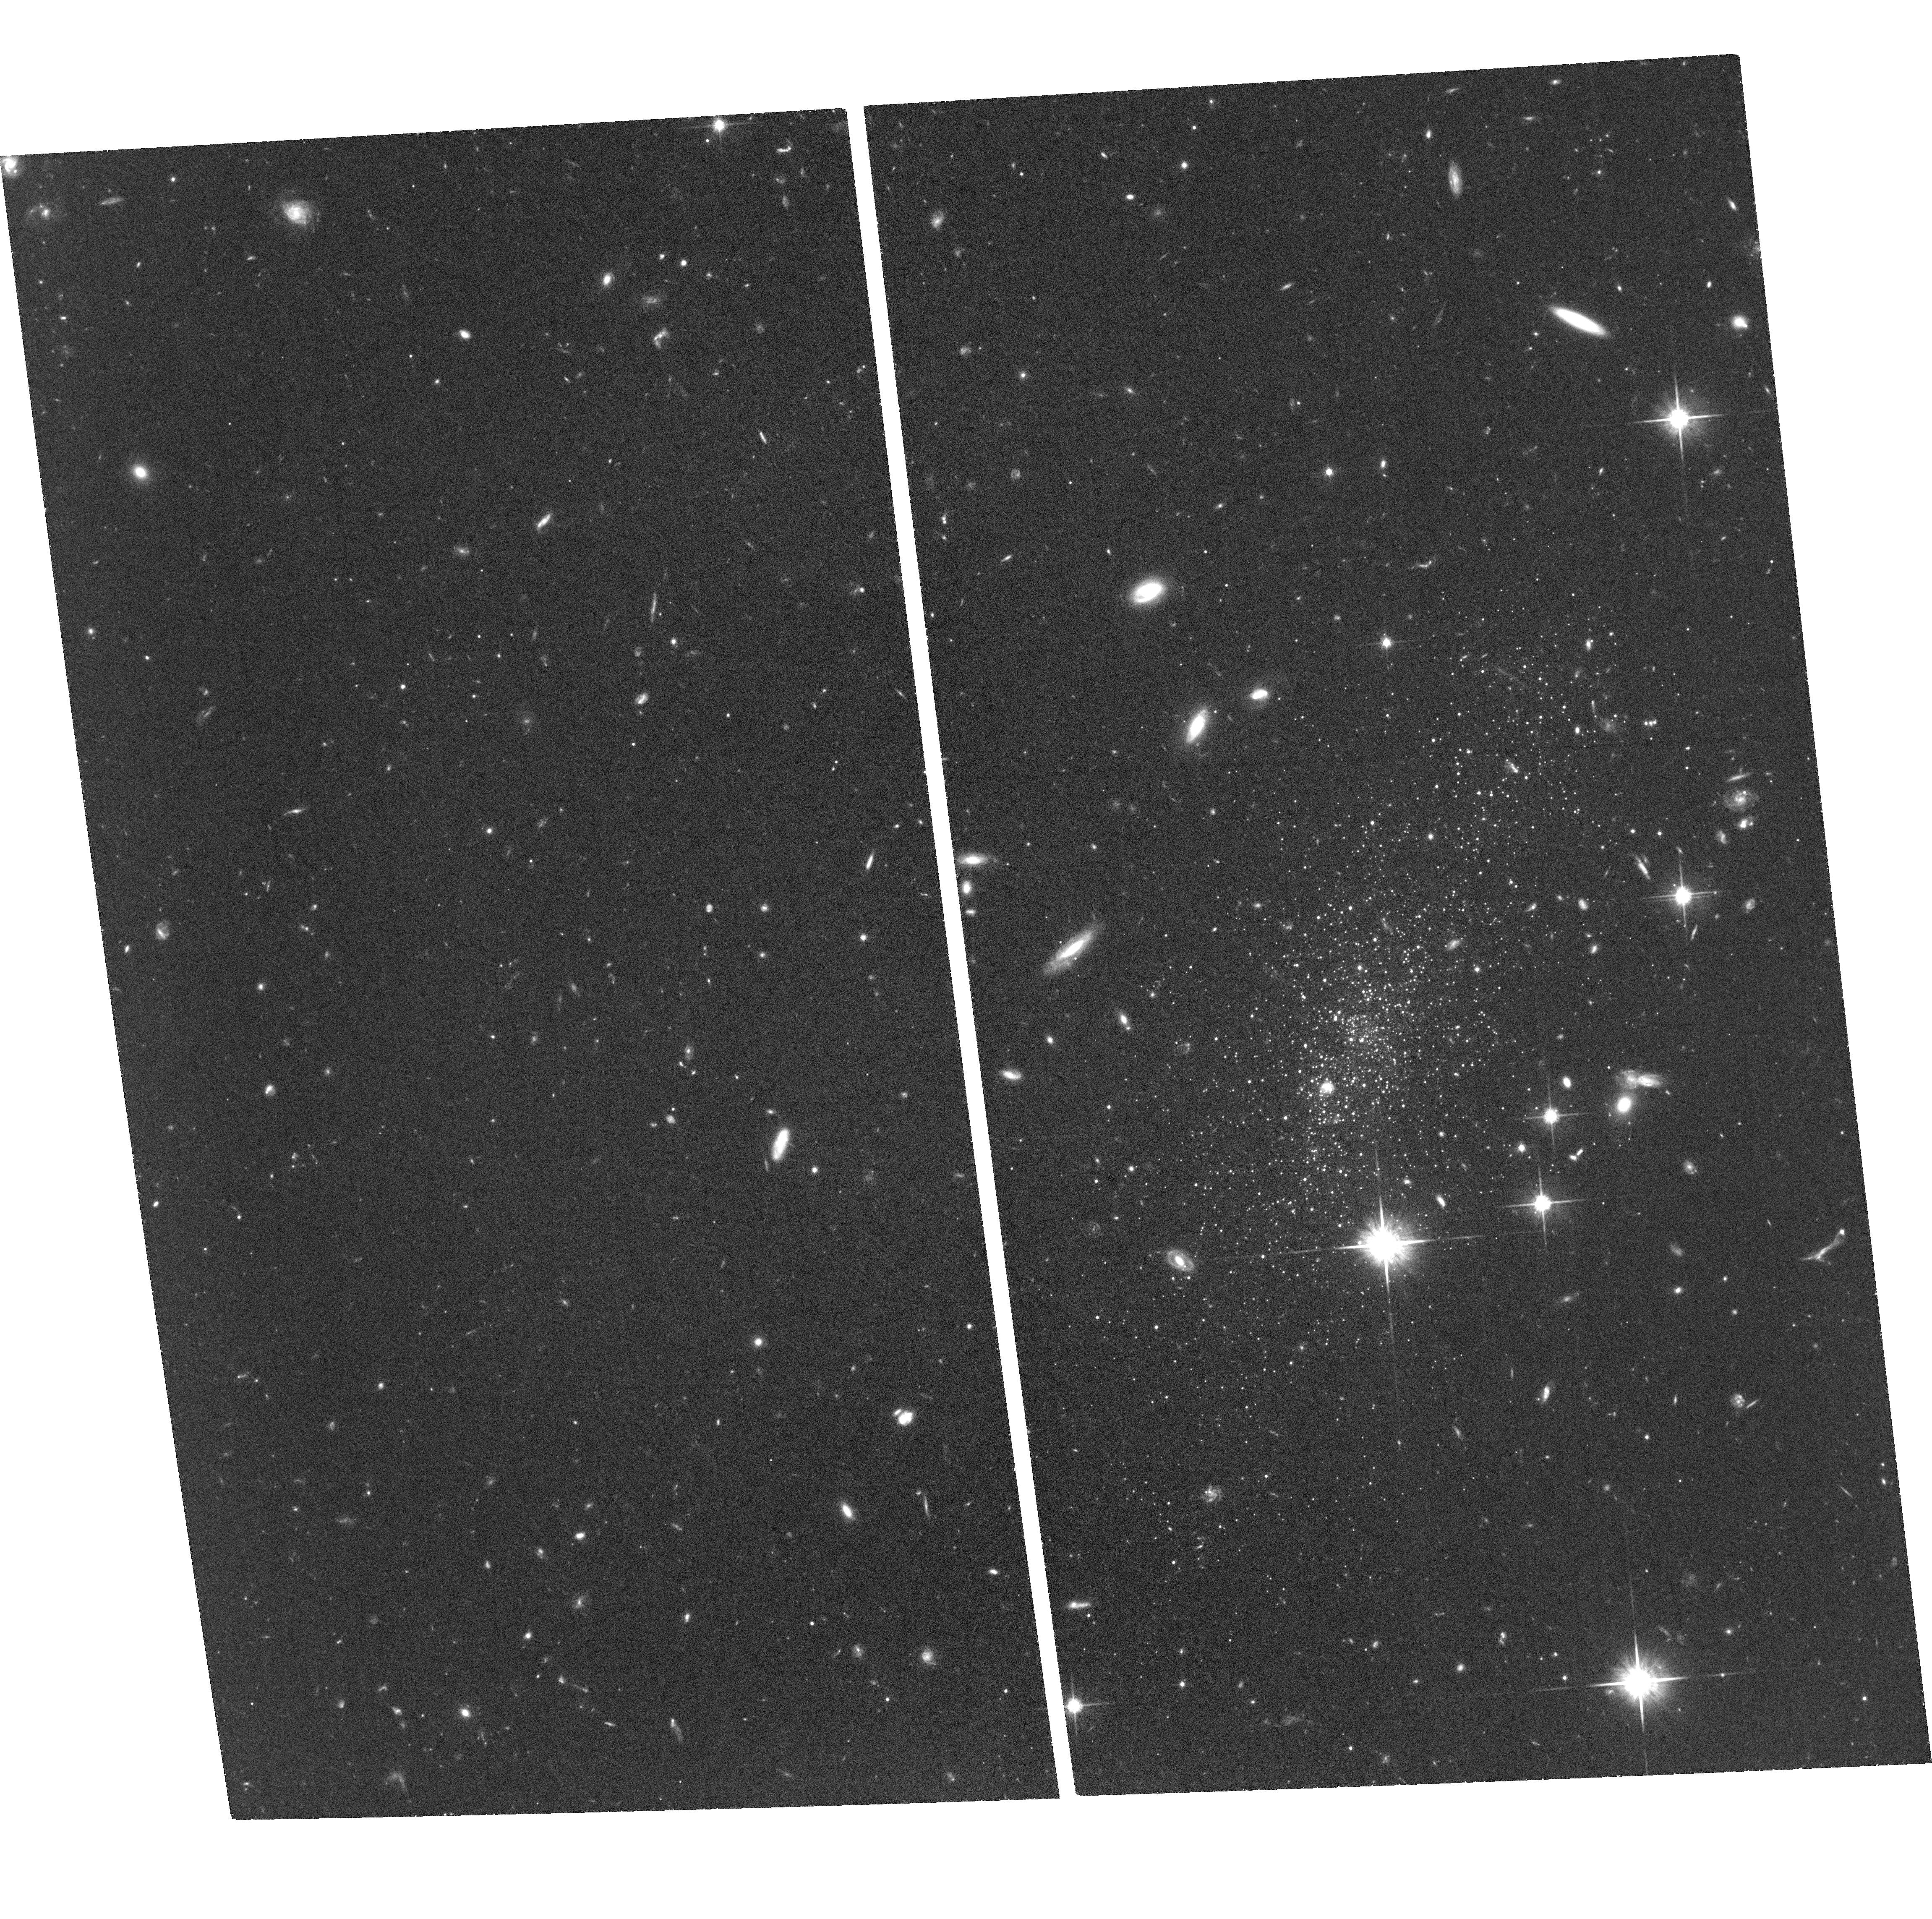
Target: LEO-P
Instrument: ACS/WFC
Filter: F814W
Exposure: 2 h
Observation ID: hst_17501_03_acs_wfc_f814w_jf7l03

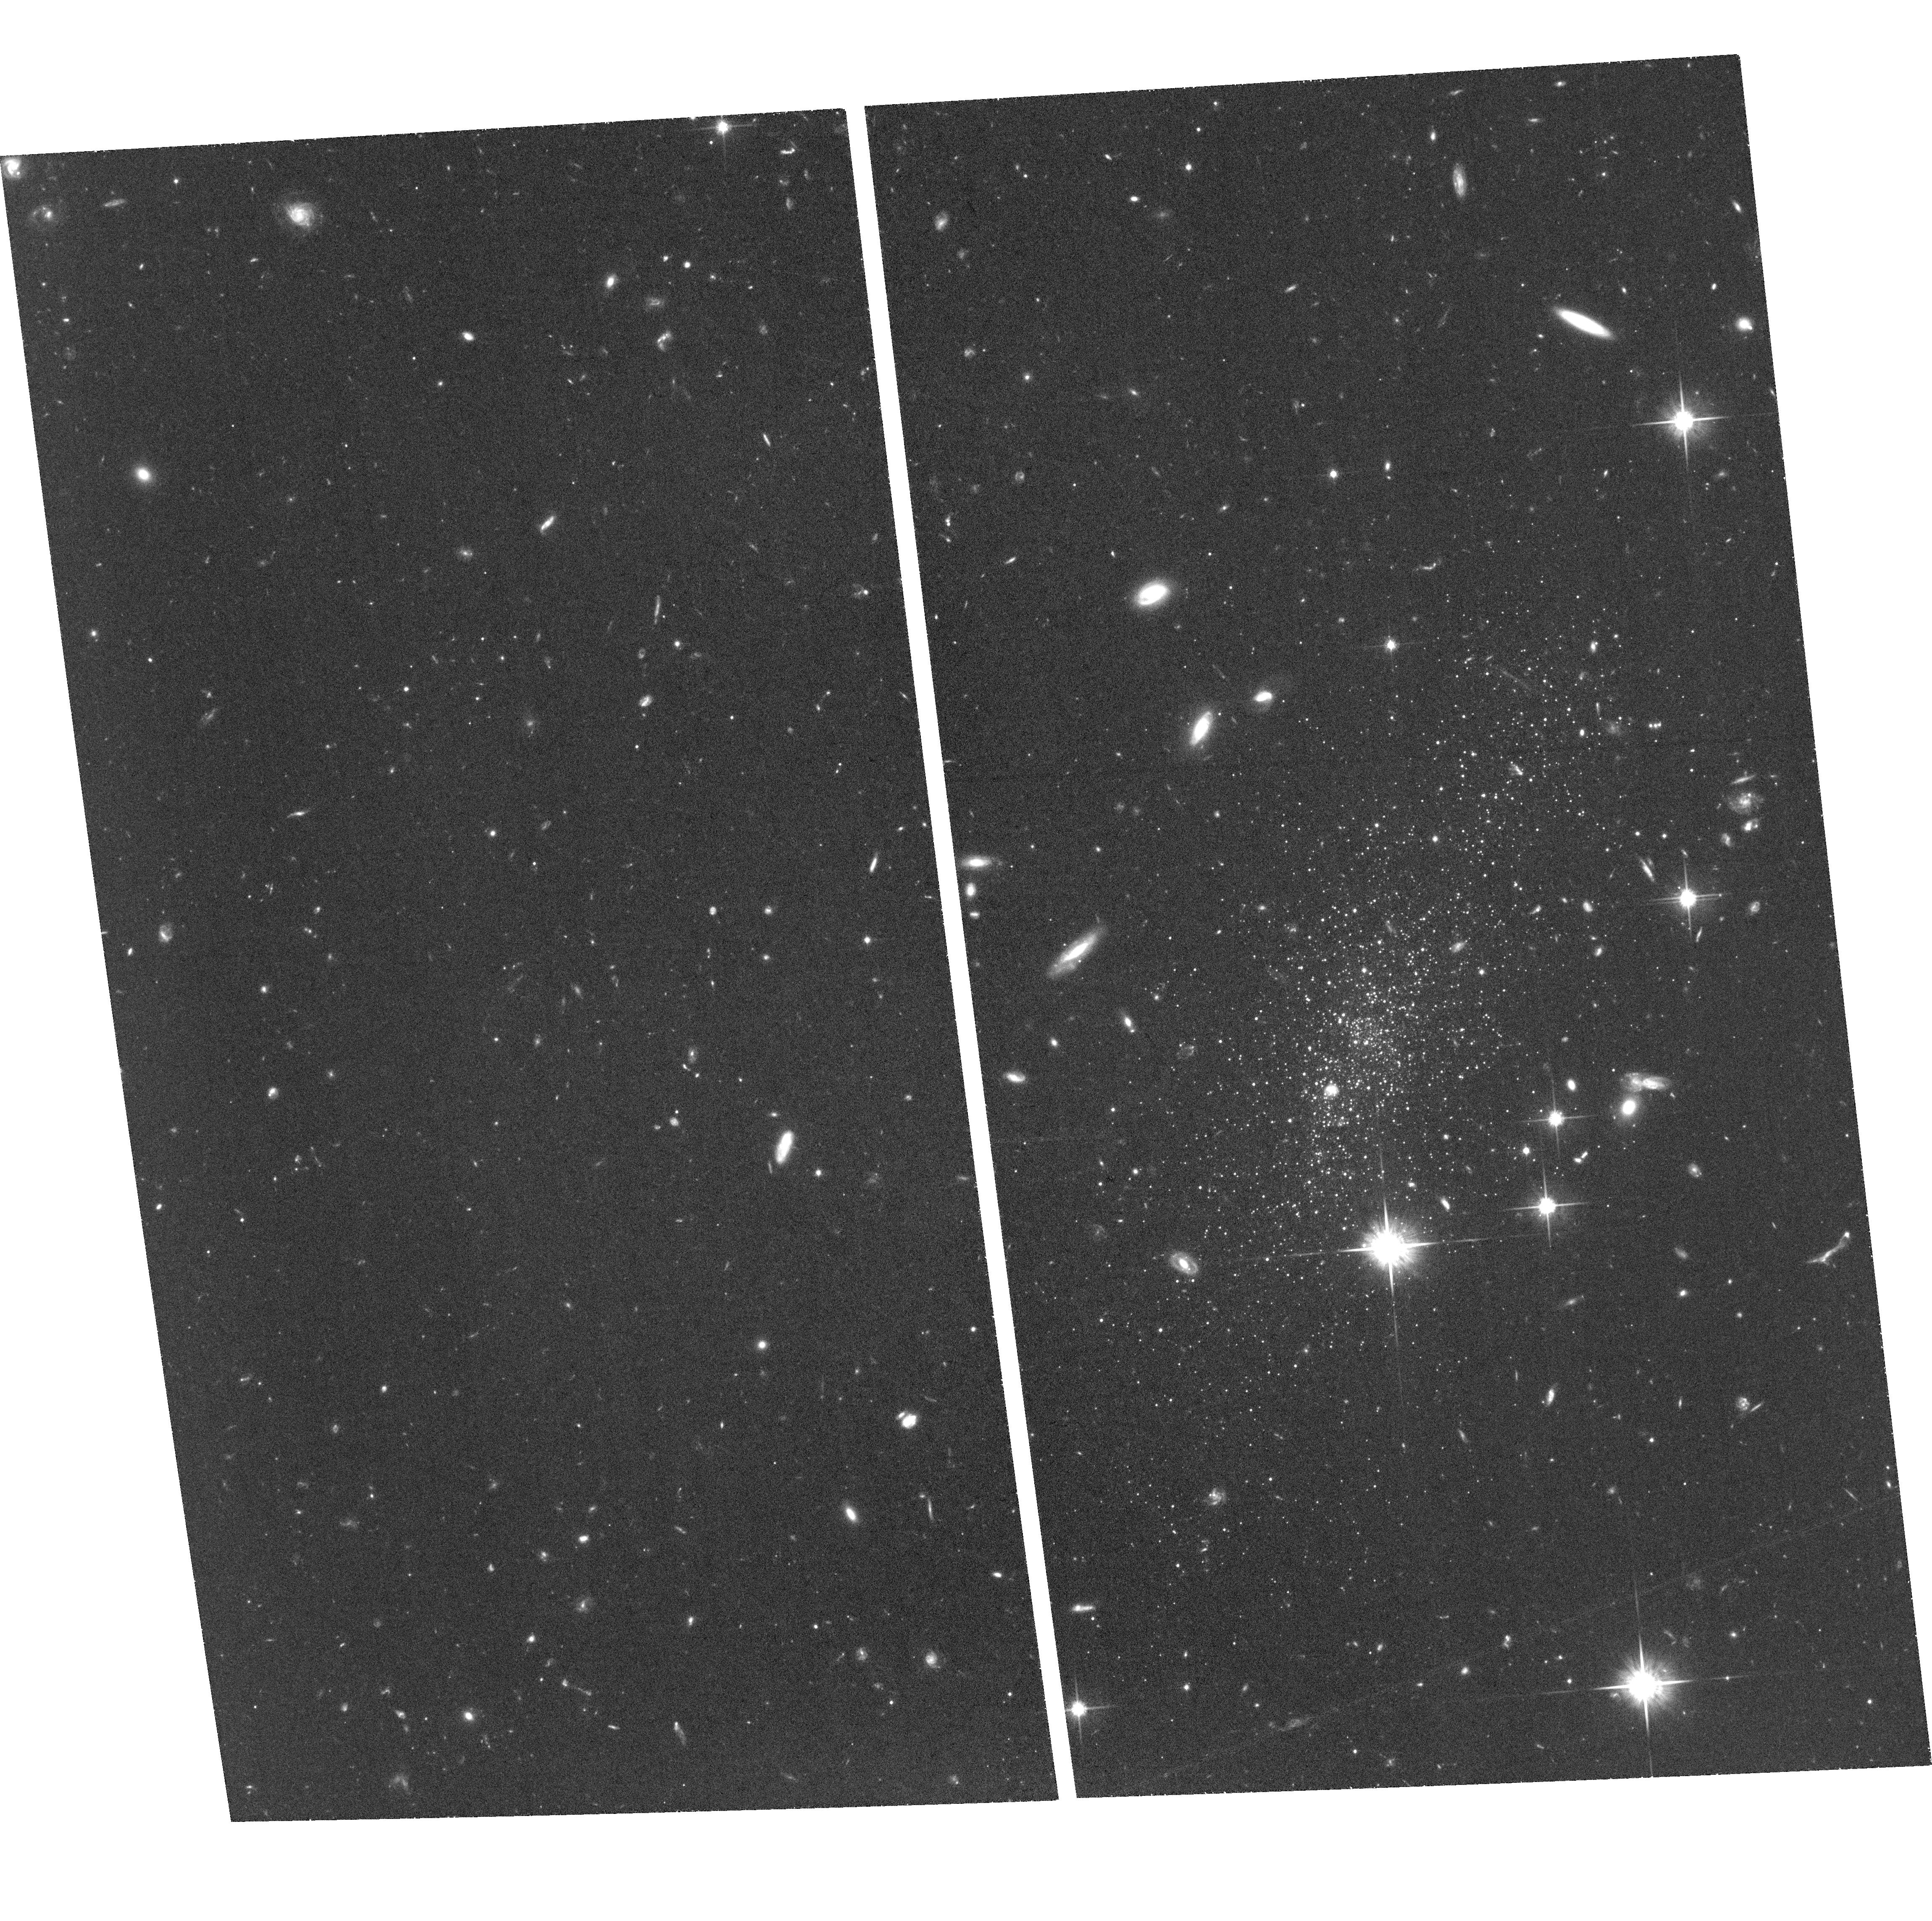
Target: LEO-P
Instrument: ACS/WFC
Filter: F814W
Exposure: 1.7 h
Observation ID: hst_17501_01_acs_wfc_f814w_jf7l01

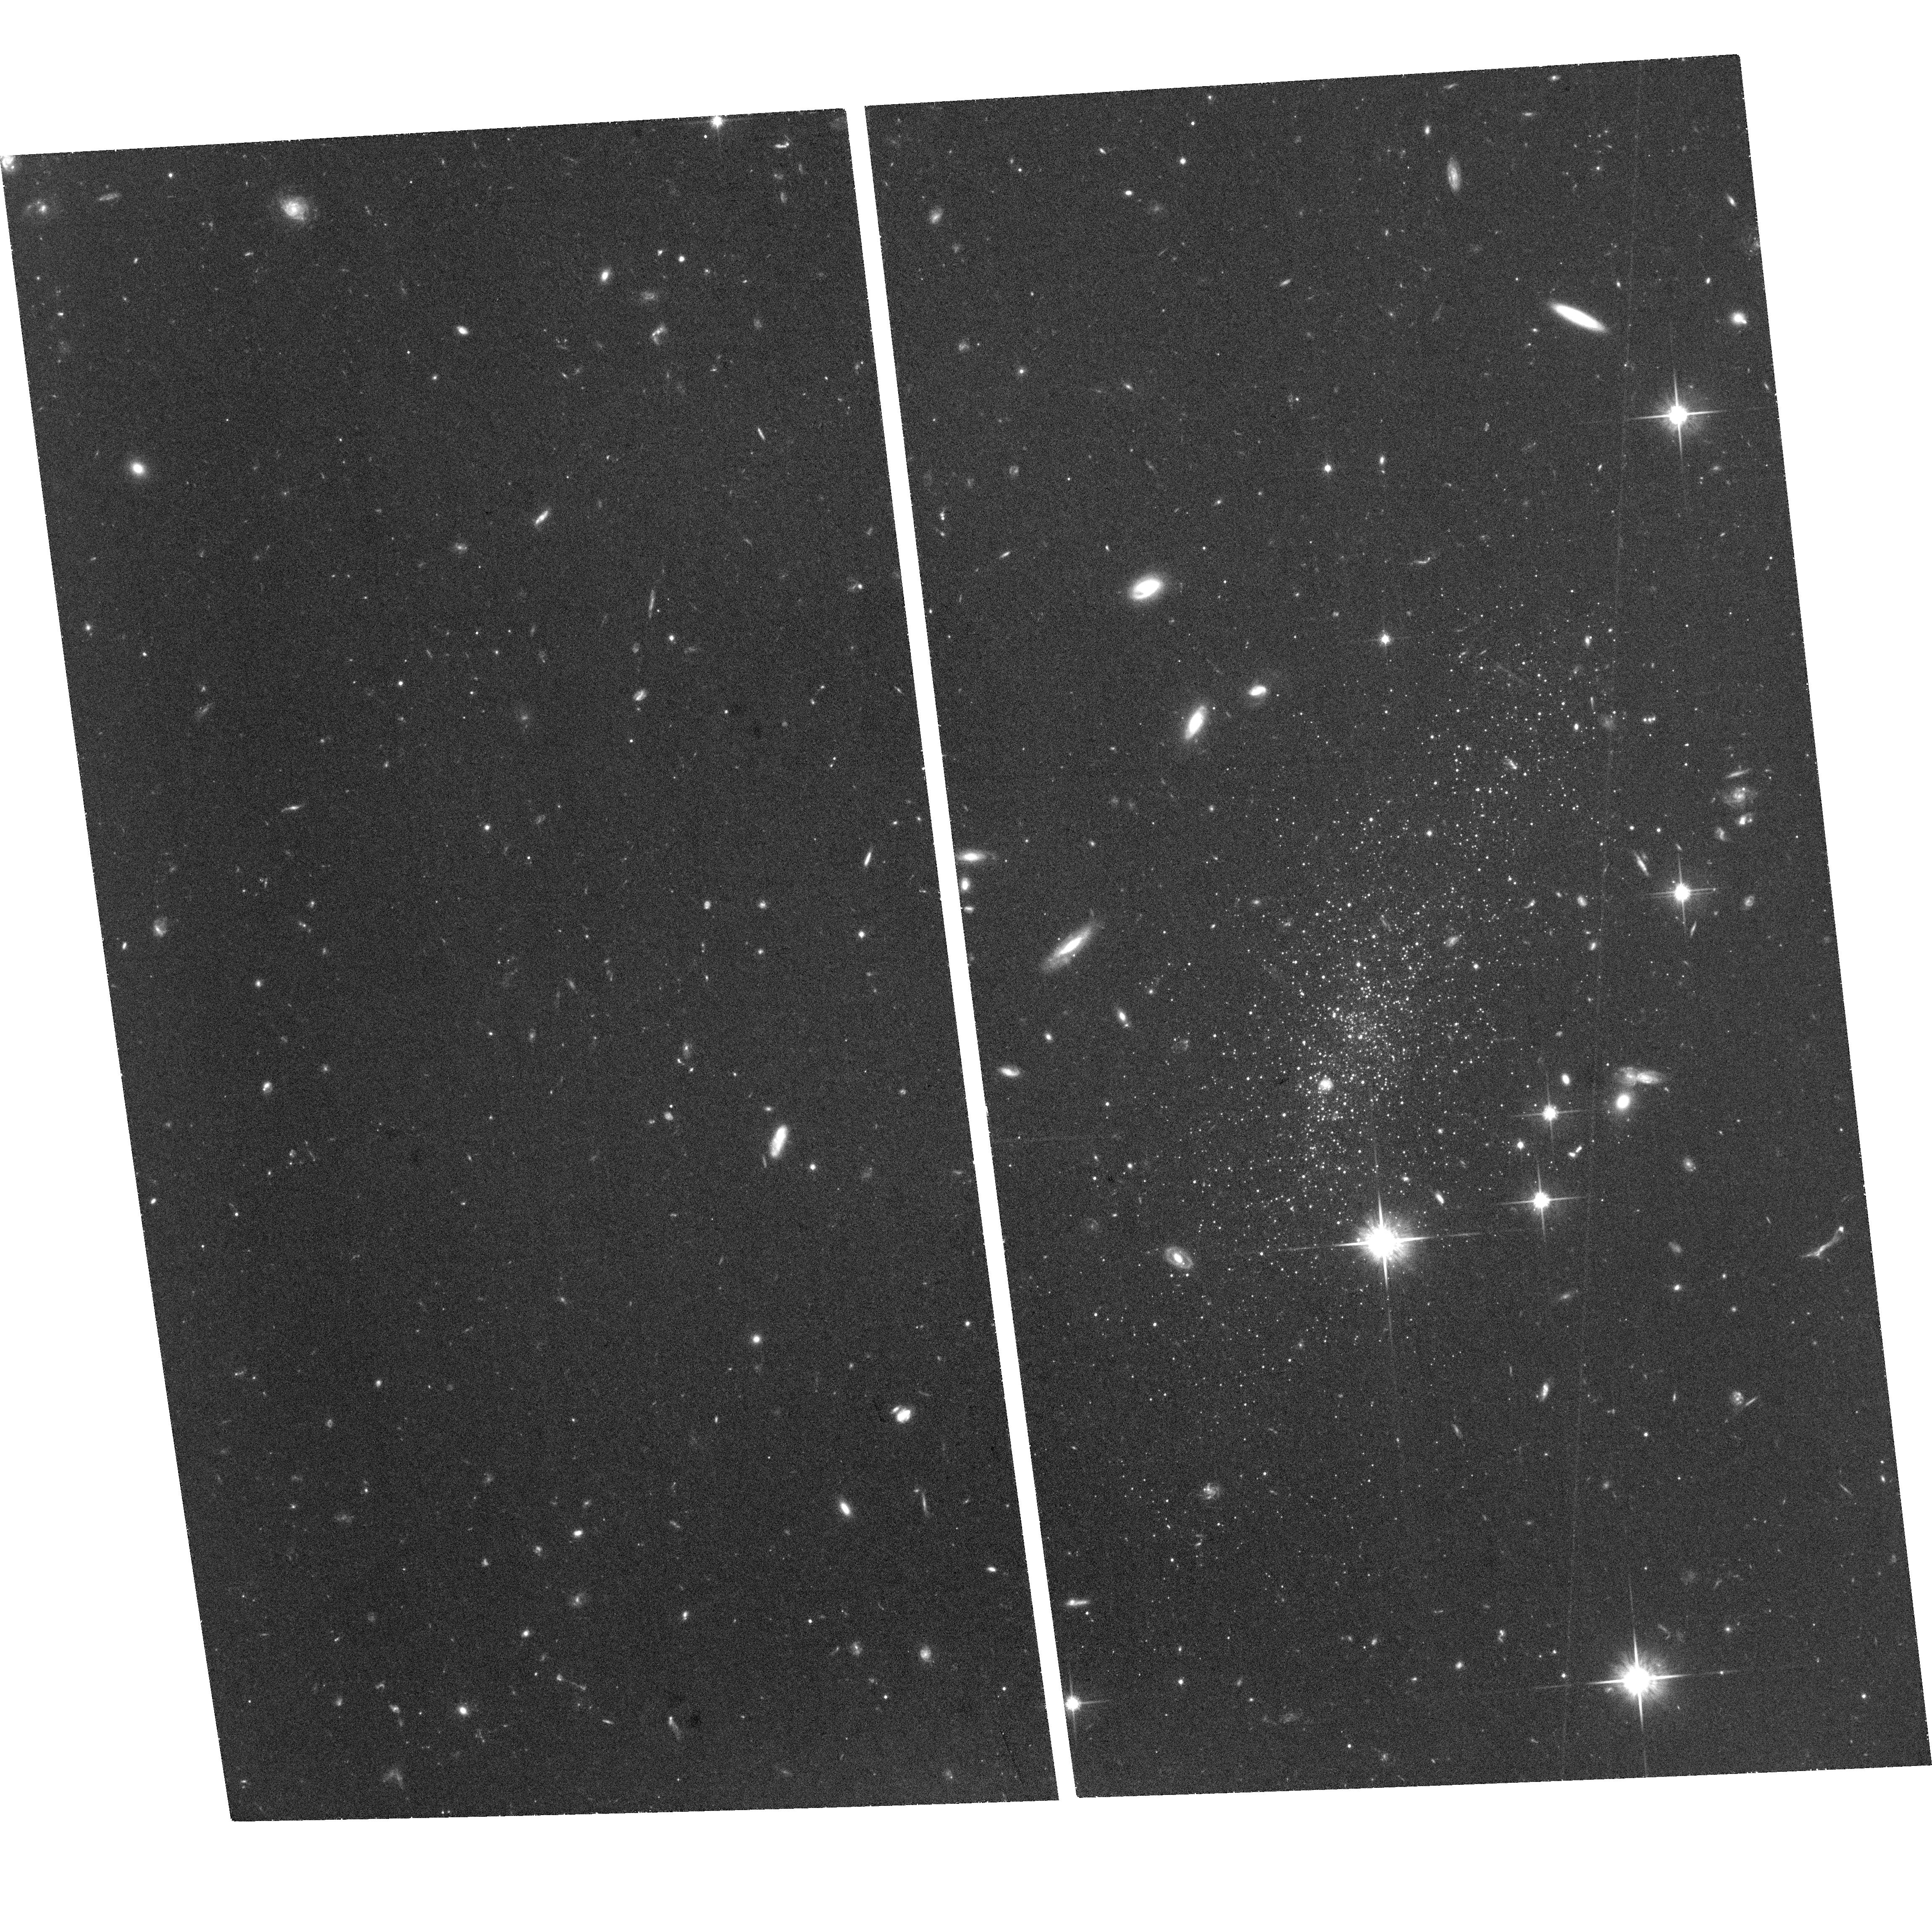
Target: LEO-P
Instrument: ACS/WFC
Filter: F814W
Exposure: 1.3 h
Observation ID: hst_17501_06_acs_wfc_f814w_jf7l06

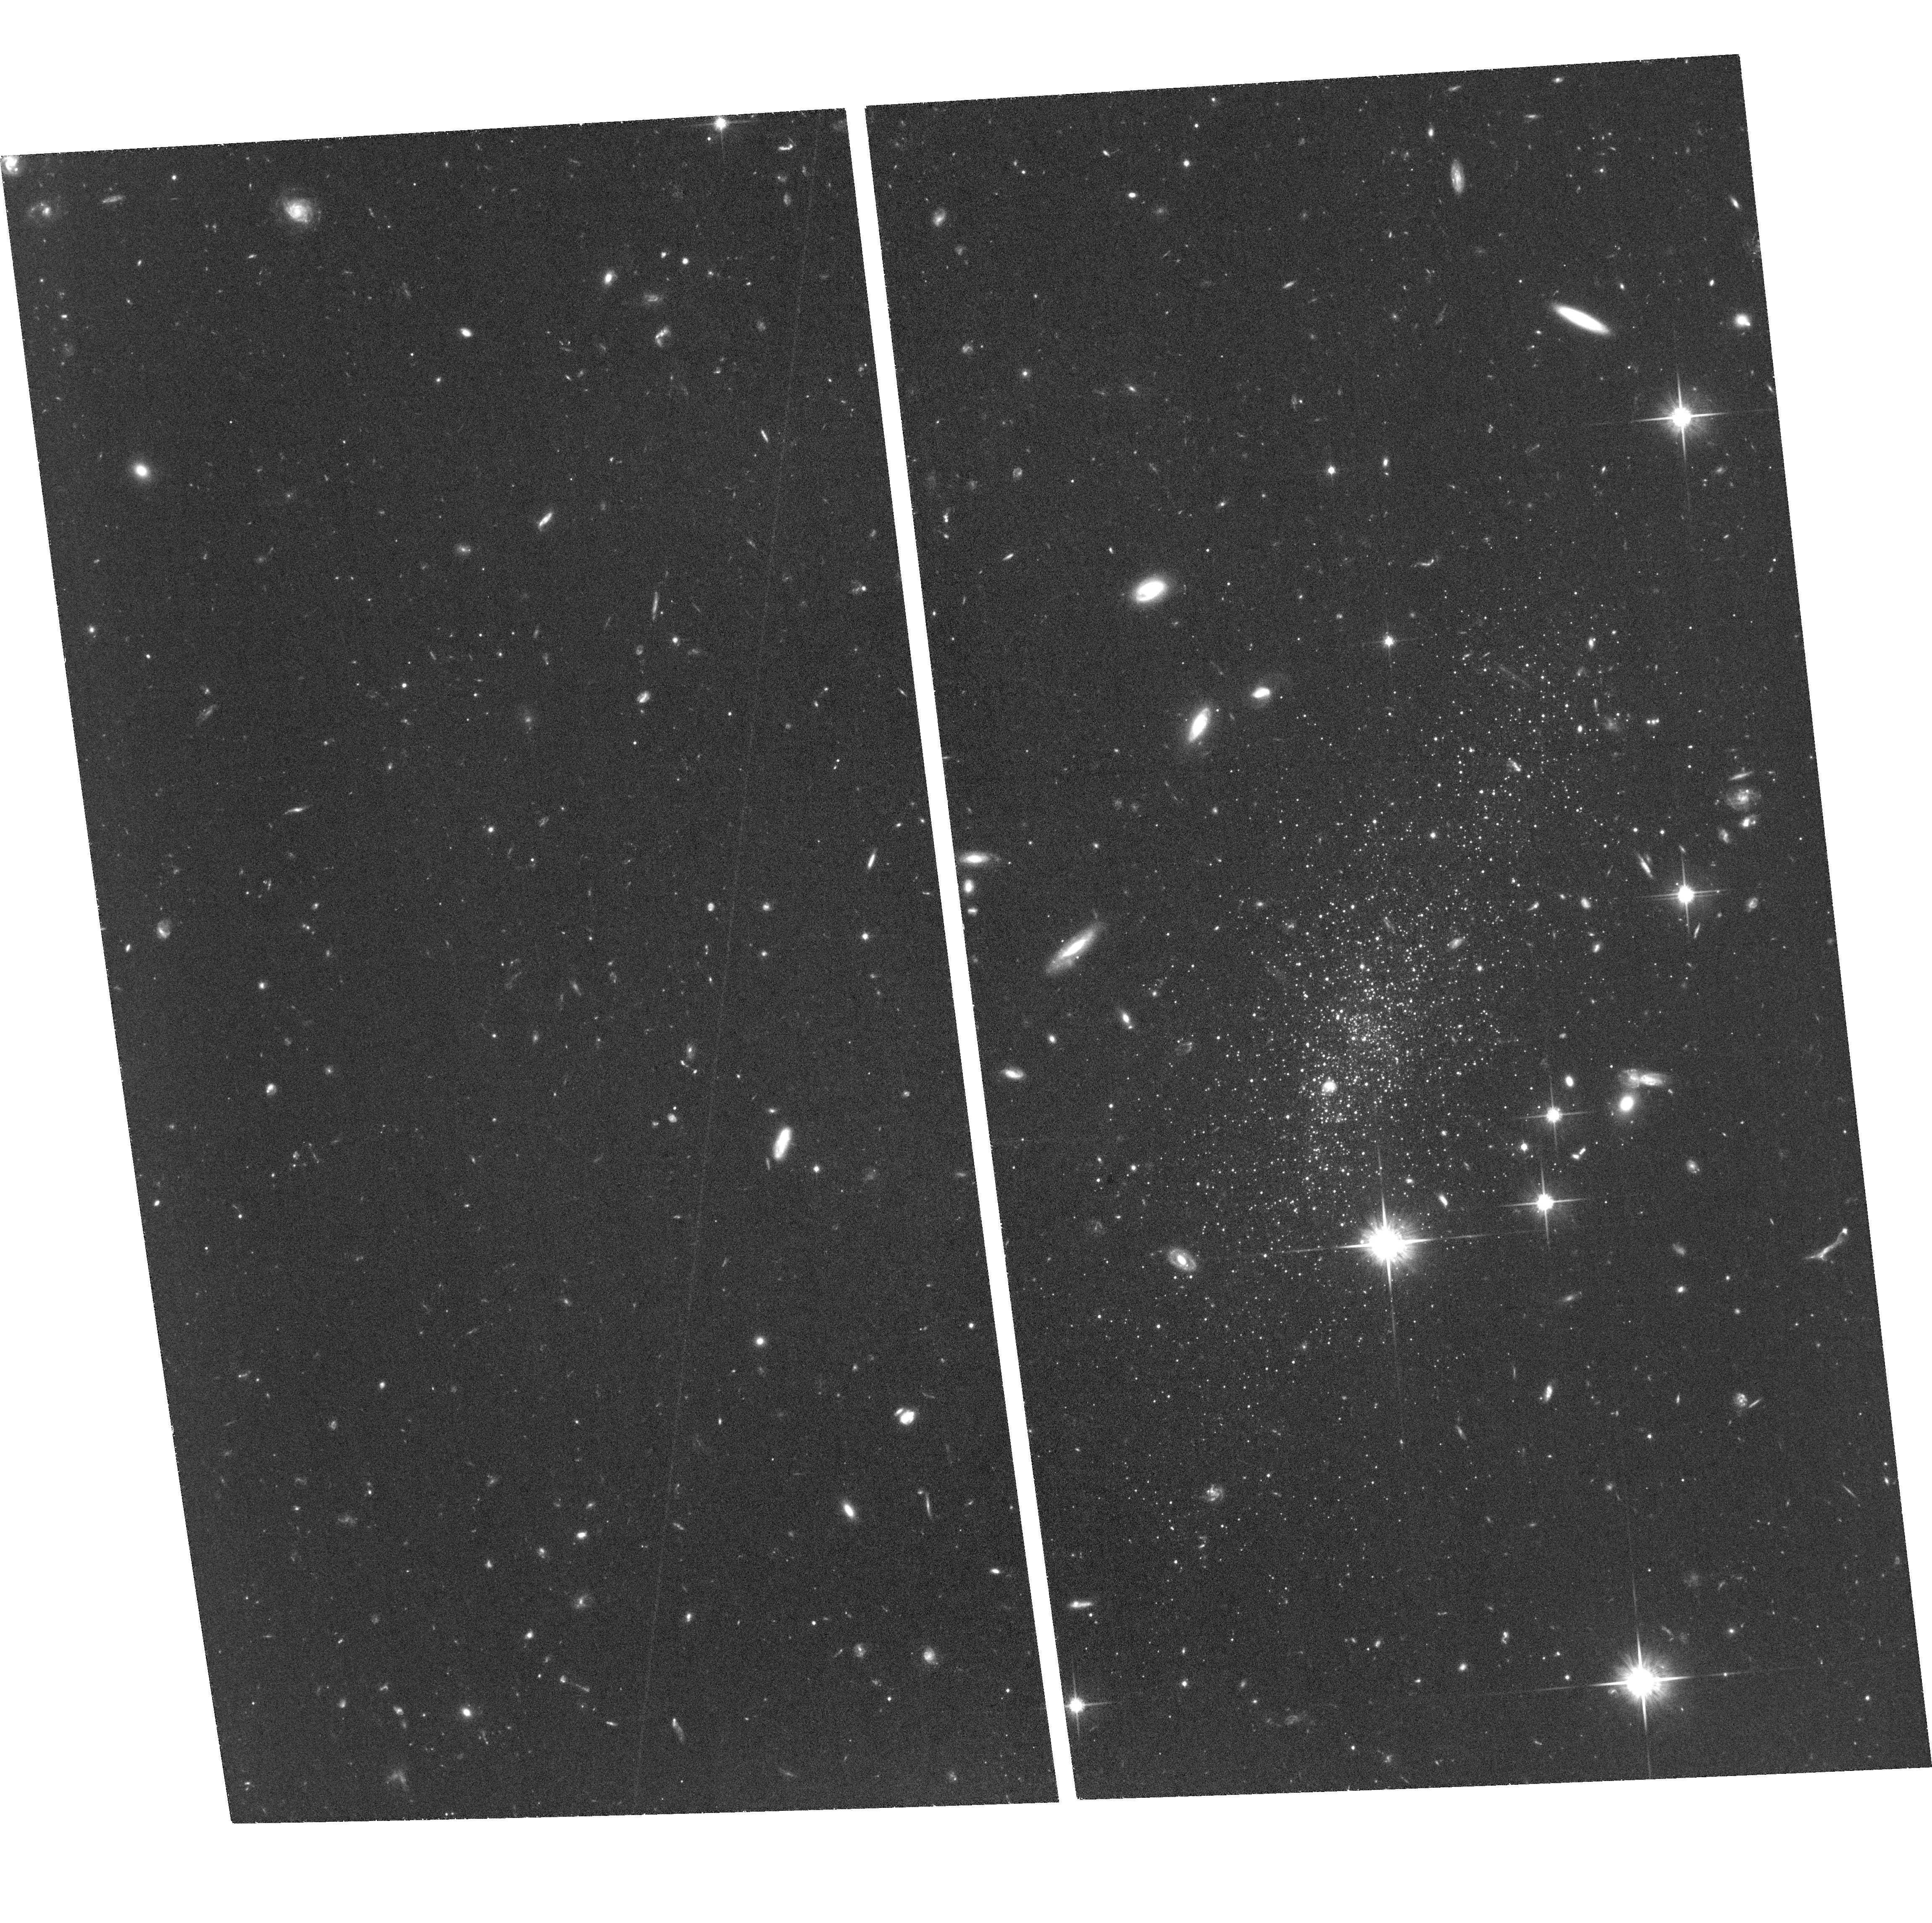
Target: LEO-P
Instrument: ACS/WFC
Filter: F814W
Exposure: 2 h
Observation ID: hst_17501_04_acs_wfc_f814w_jf7l04

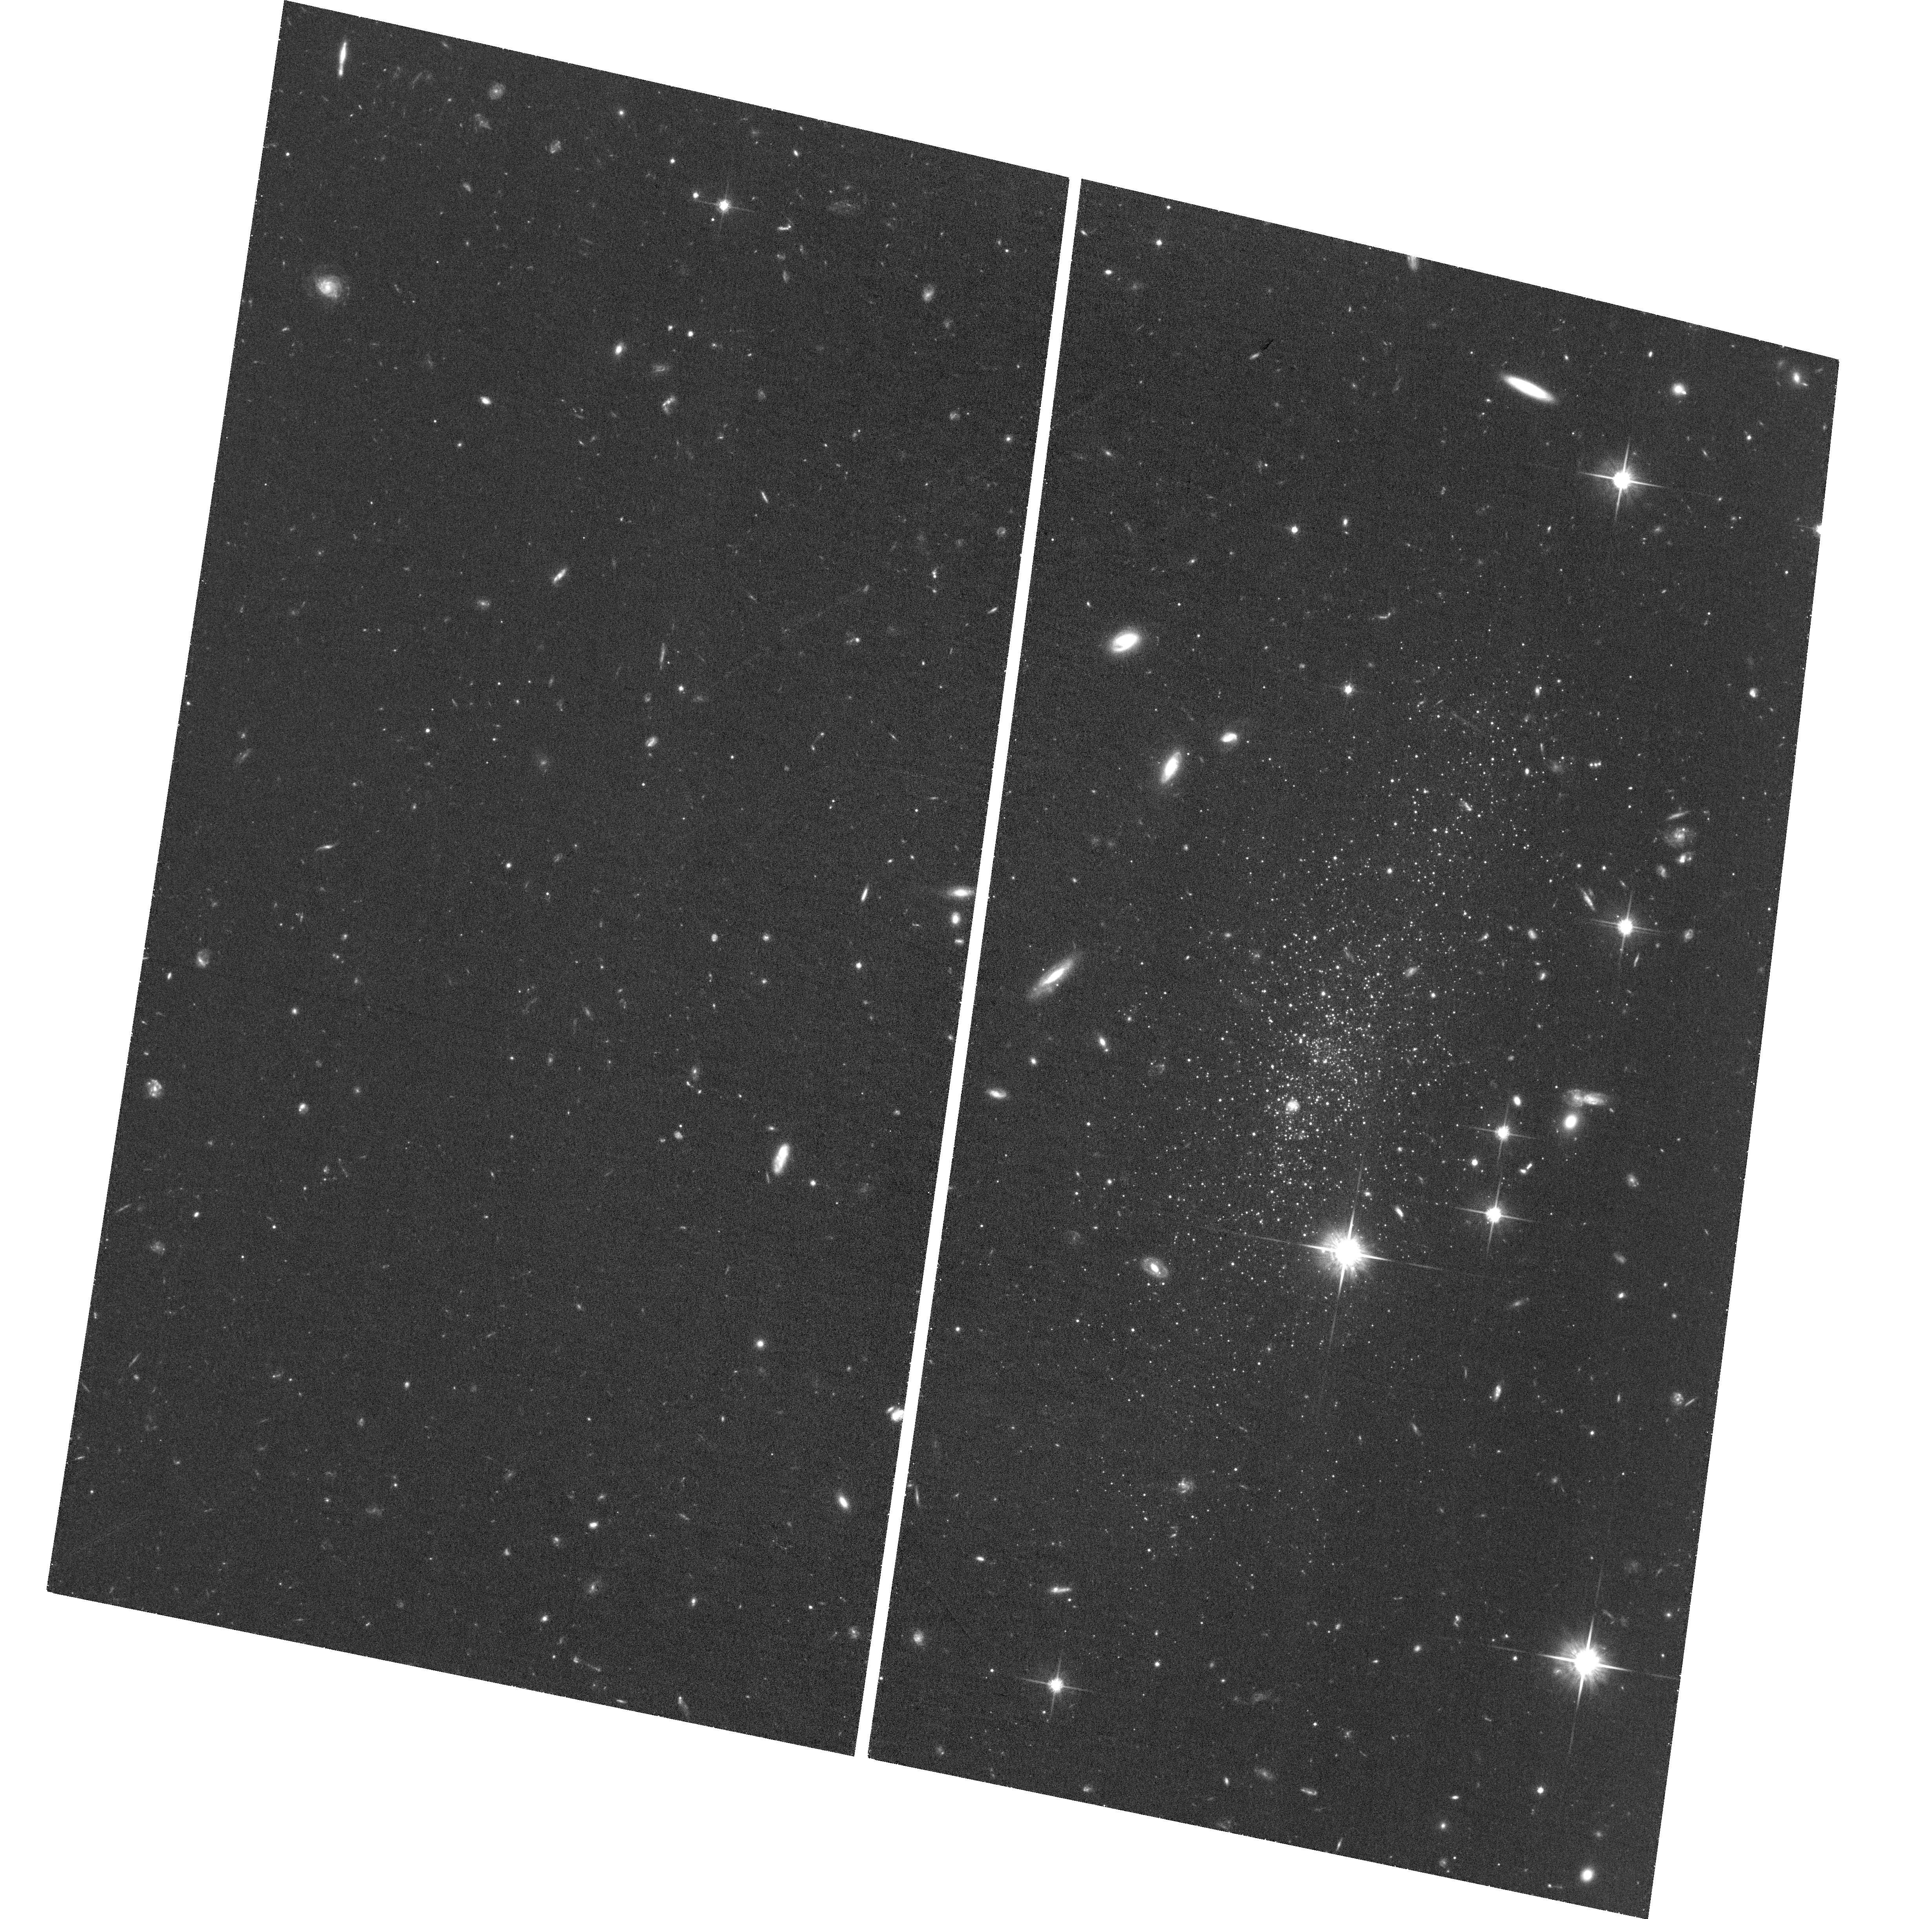
Target: LEO-P
Instrument: ACS/WFC
Filter: F814W
Exposure: 1.3 h
Observation ID: hst_17501_51_acs_wfc_f814w_jf7l51

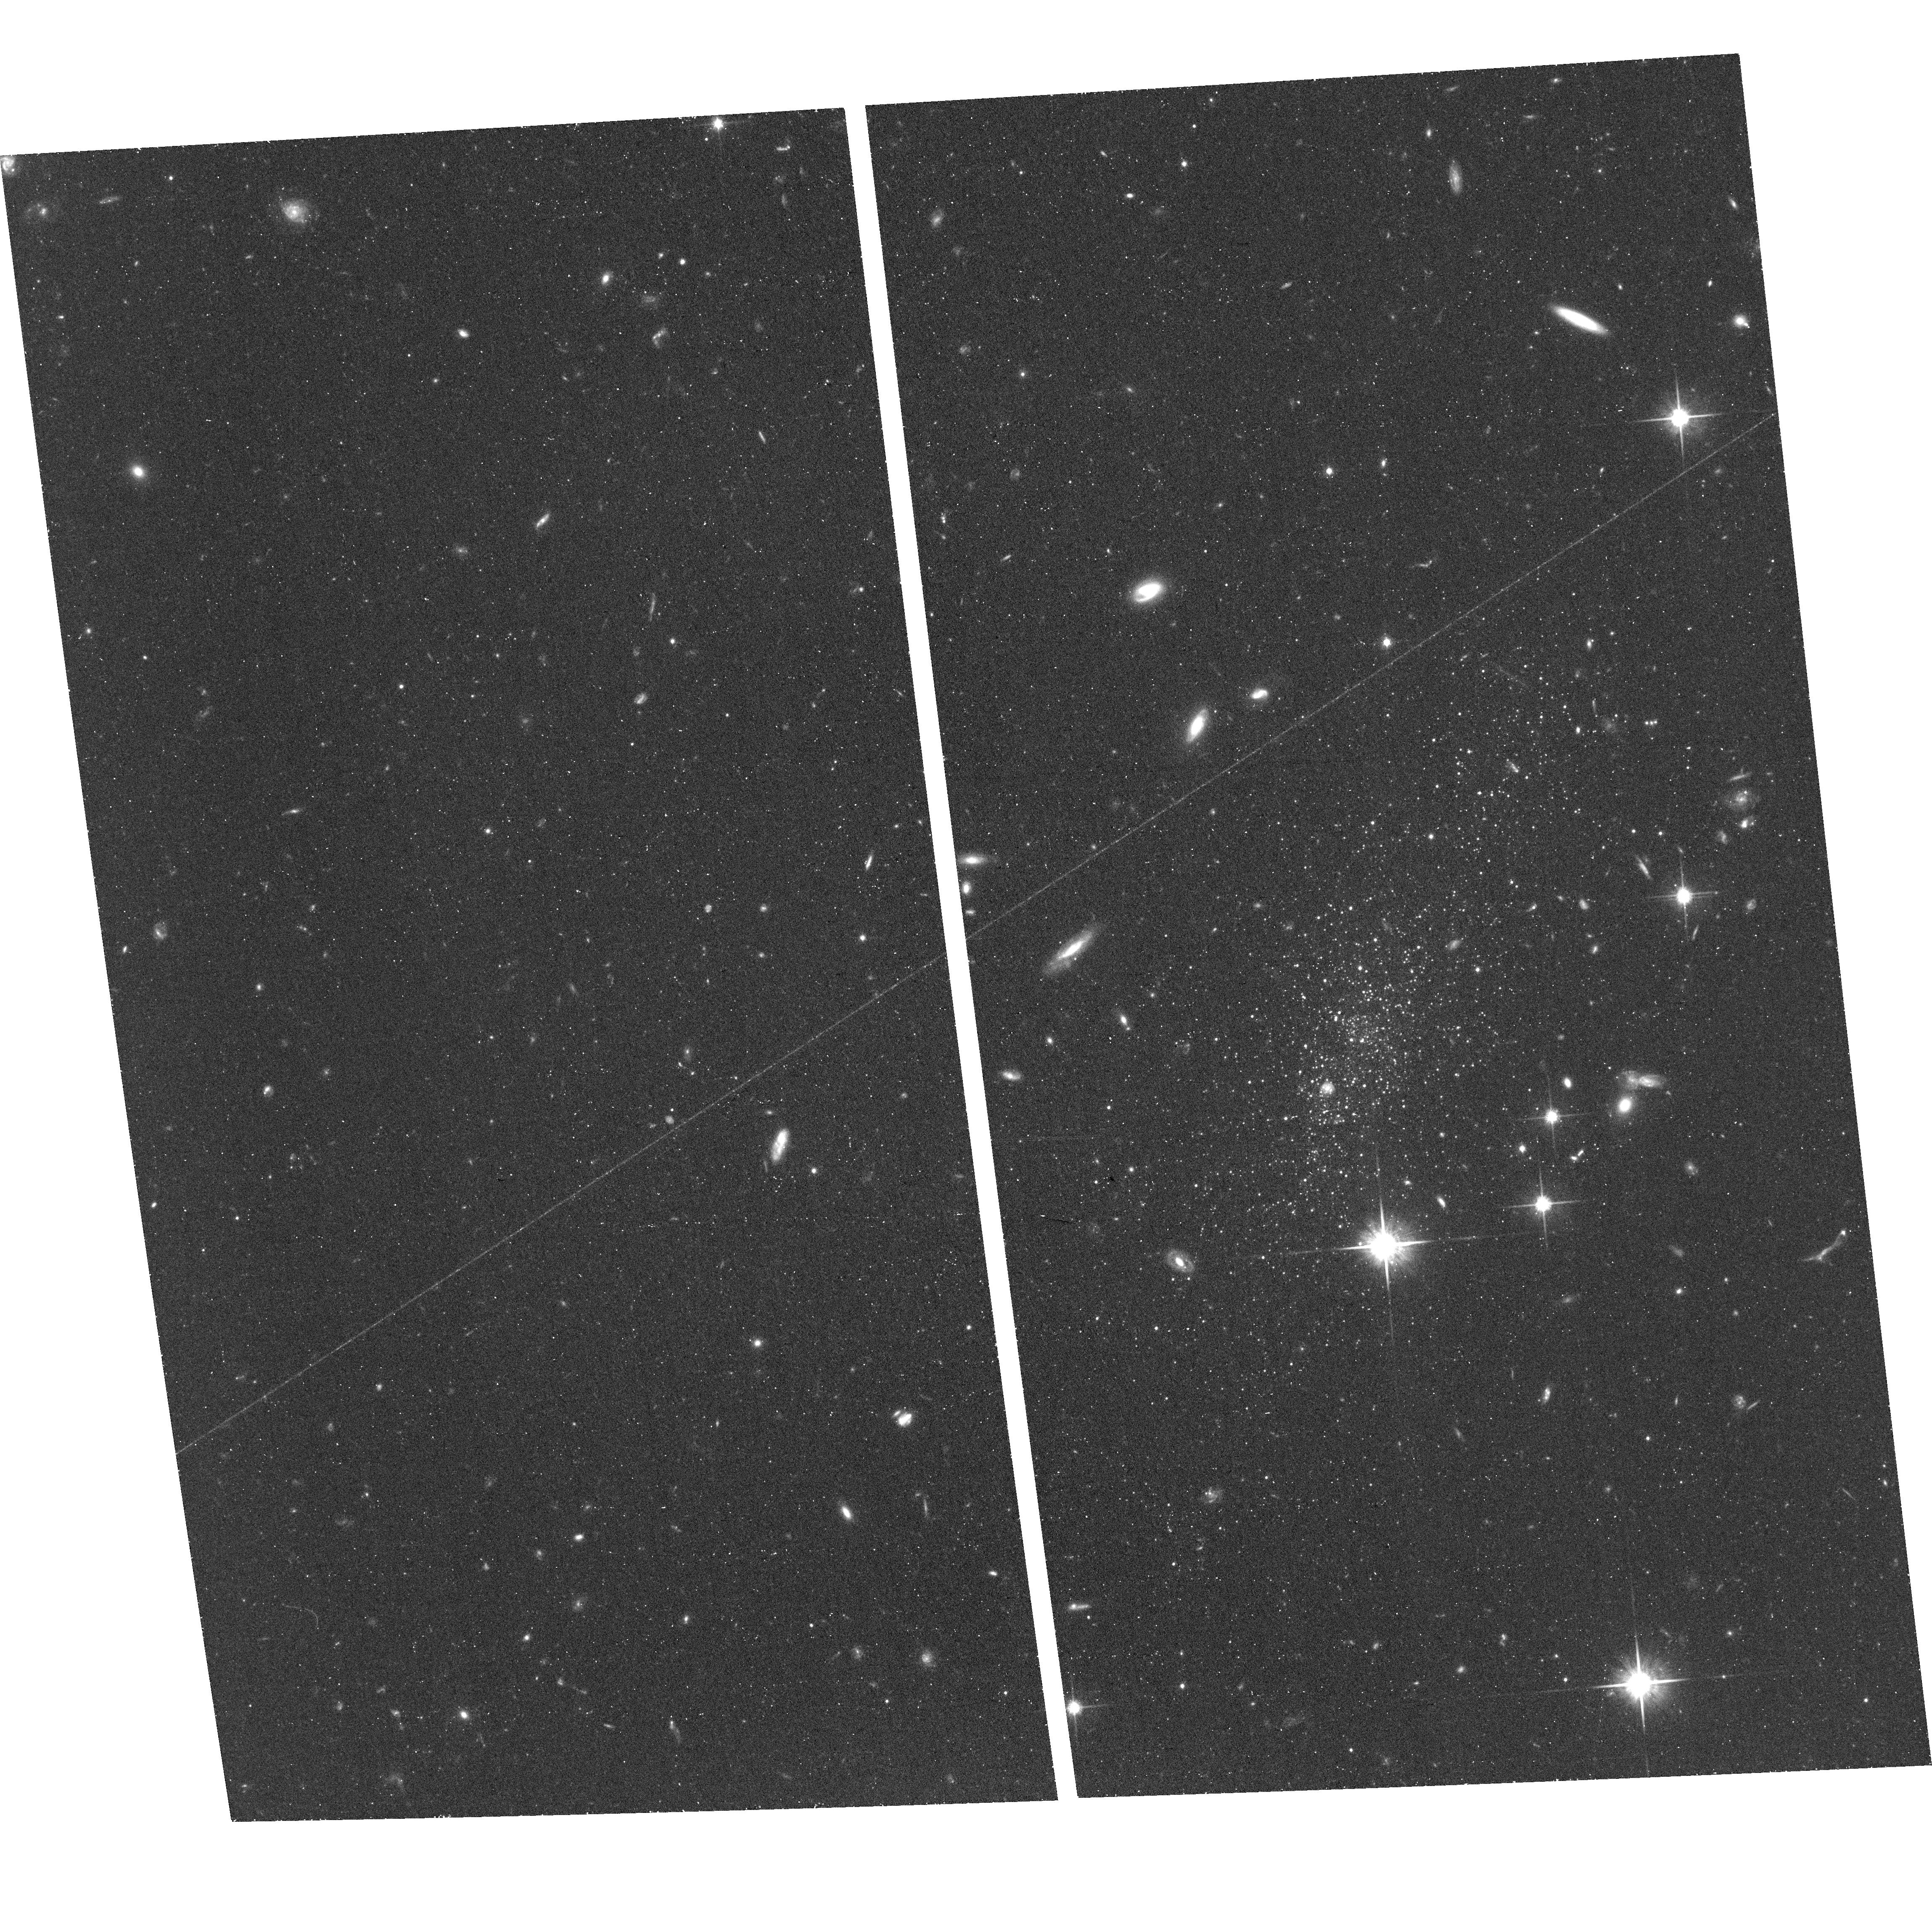
Target: LEO-P
Instrument: ACS/WFC
Filter: F814W
Exposure: 40 min
Observation ID: hst_17501_05_acs_wfc_f814w_jf7l05

Lone Lion or Part of a Pride: Proper Motion and Orbit of Leo P (PI: Bennet, Paul)

We propose to measure the first proper motion (PM) of a galaxy outside the LG by observing Leo P, a low mass, very low metallicity dwarf beyond the edge of the Local Group (LG, D=1.6 Mpc). By combining the new HST PM with the existing line-of-sight velocity, position and distance, we will precisely determine Leo P's trajectory, and compare the orbital characteristics and timescale with the existing star formation history (SFH). This will enable us to address several key questions such as: Is Leo P a member of the Antlia-Sextans group (ASG) or is it truly isolated? If it is part of the ASG, how did that dwarf galaxy group form? What is the transverse motion of galaxies outside the zero-velocity sphere of the LG? How does the SFH of Leo P relate to its environment, and are the sequence of bursts and quenches seen in its SFH driven by internal or external processes? And what are the implications for galaxy evolution at low masses? Leo P is far too distant and faint to be studied by Gaia. Only HST has the depth, astrometric precision and long time baselines via its archives to start measuring PMs of galaxies outside the LG. Thus, with Hubble's exceptional longevity and stability, we are able to continue to push back the frontiers of extra-galactic science.